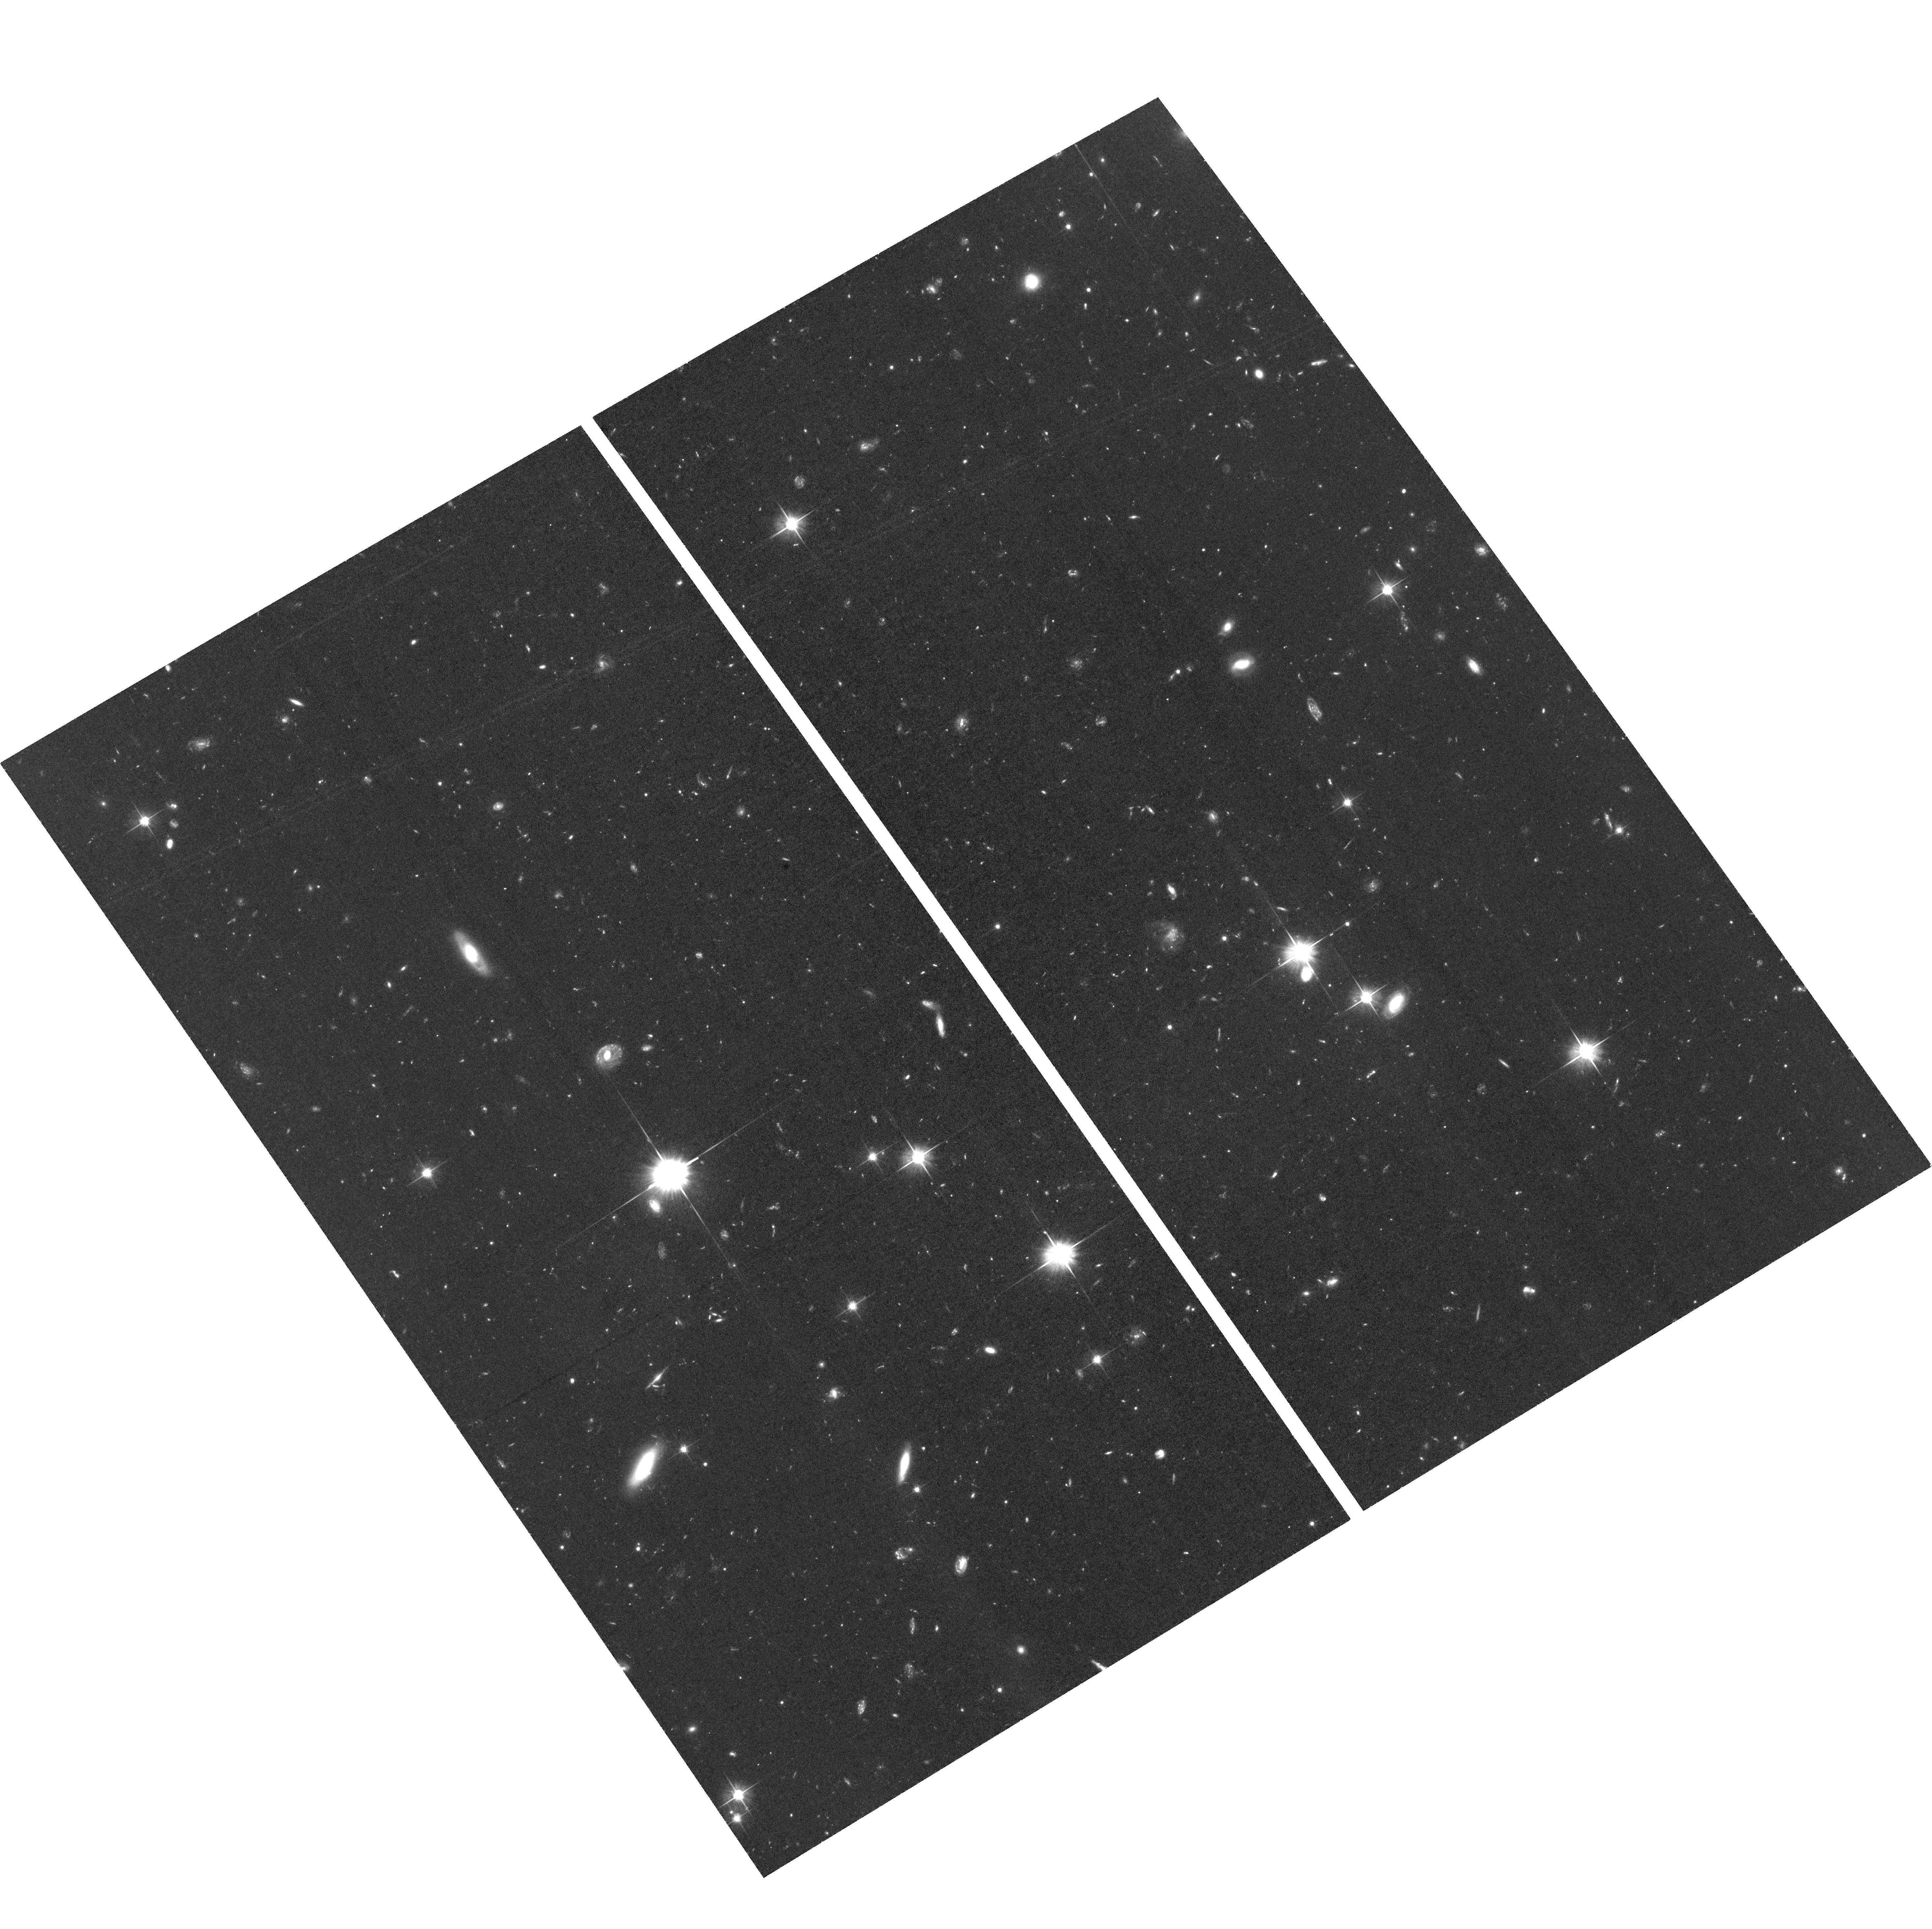
Target: JWST-NEP-TDF
Instrument: ACS/WFC
Filter: F606W
Exposure: 2.6 h
Observation ID: hst_16793_03_acs_wfc_f606w_jemn03

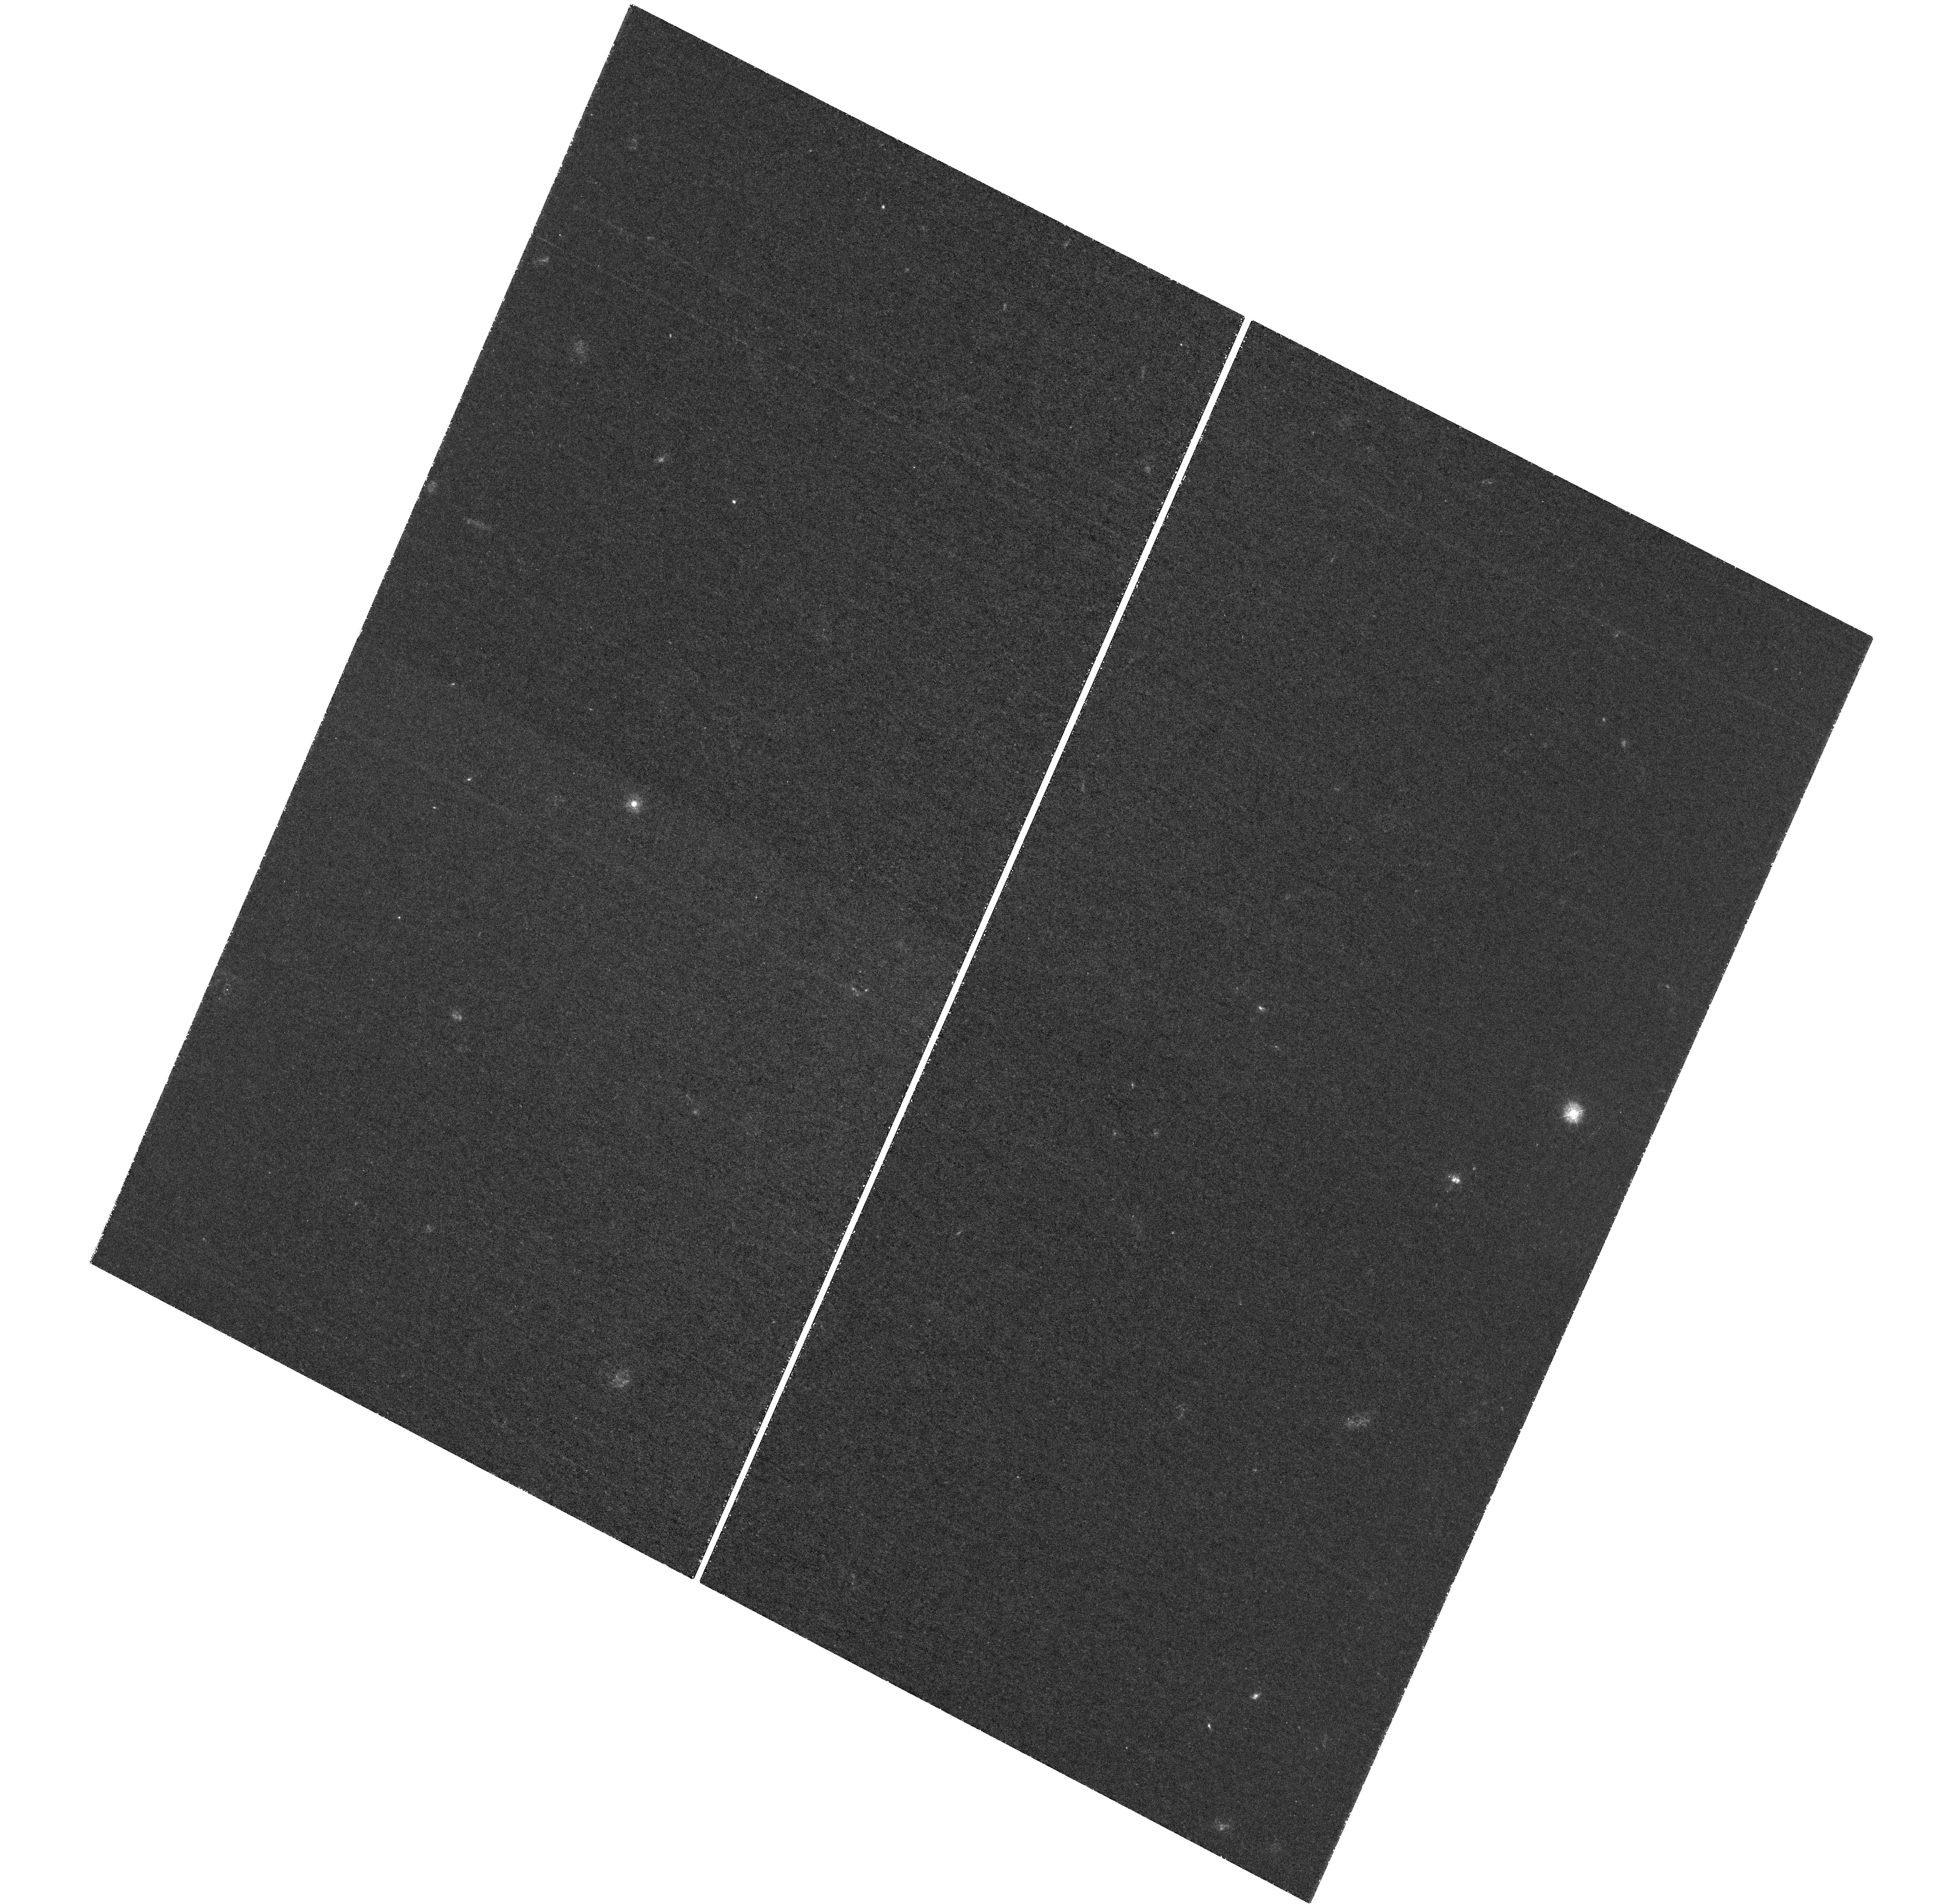
Target: field at RA 260.521°, Dec 65.880°
Instrument: WFC3/UVIS
Filter: F275W
Exposure: 5.9 h
Observation ID: hst_16793_05_wfc3_uvis_f275w_iemn05

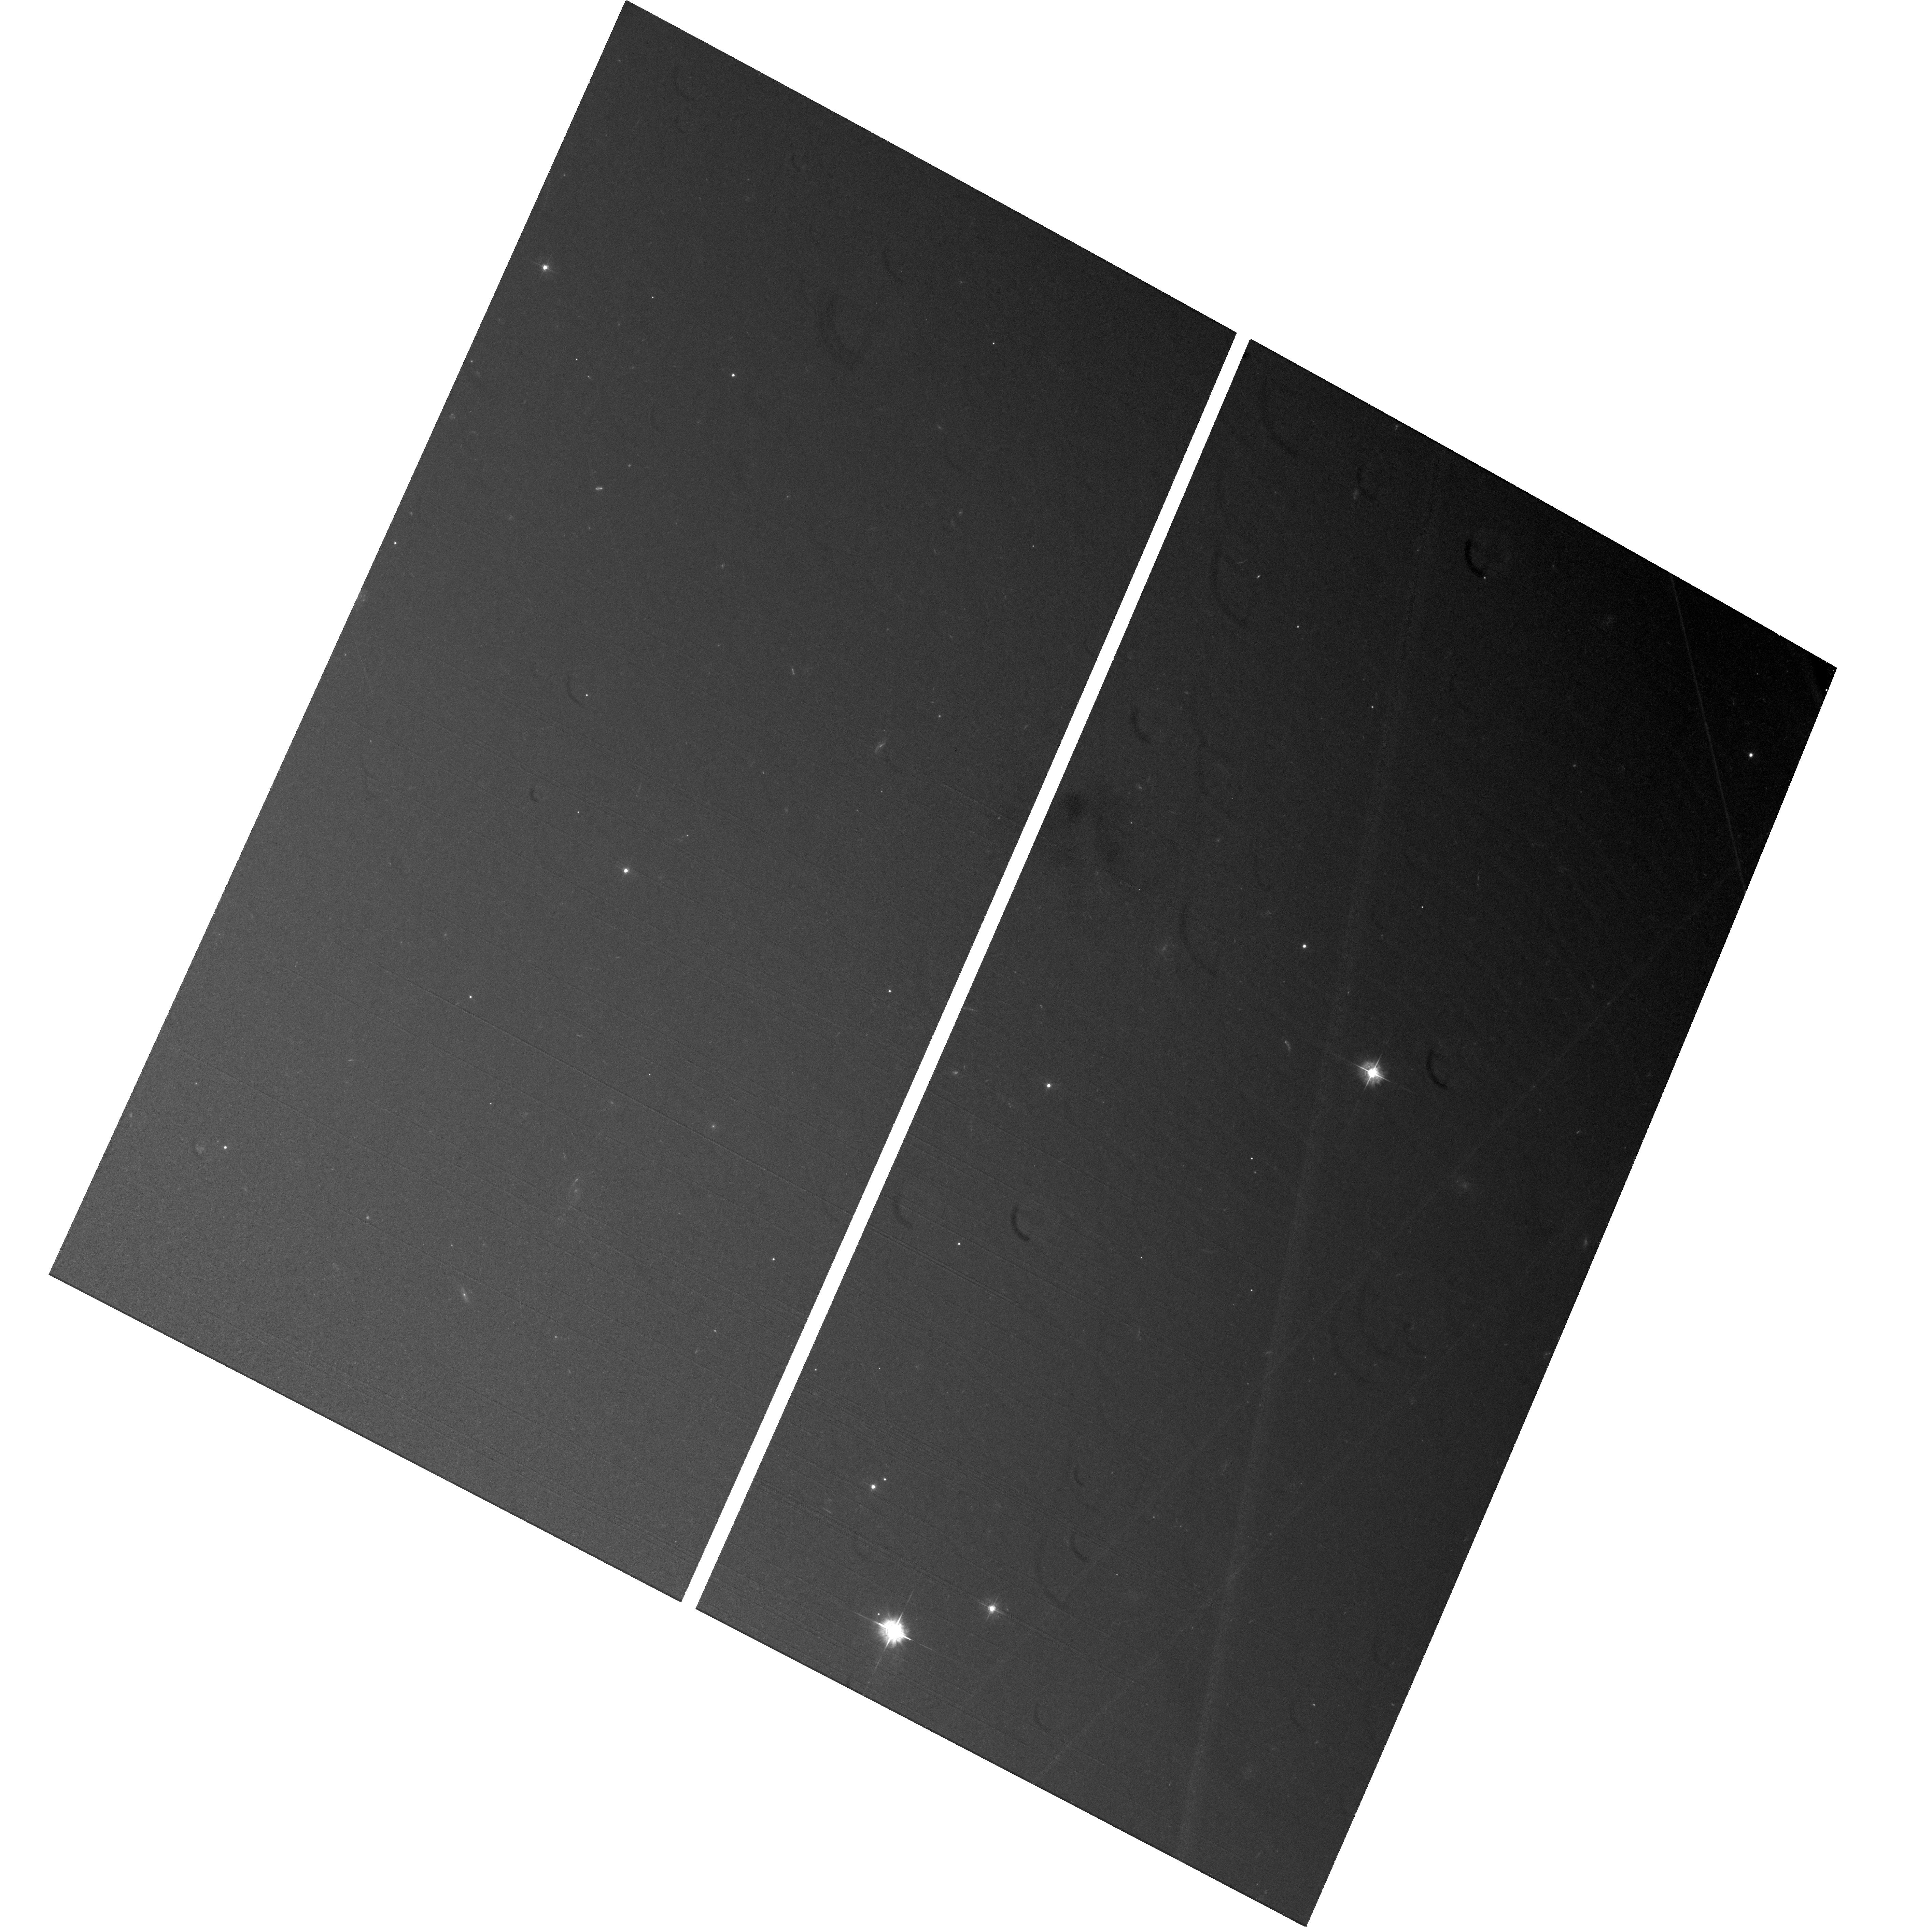
Target: JWST-NEP-TDF
Instrument: ACS/WFC
Filter: F435W
Exposure: 2.6 h
Observation ID: hst_16793_04_acs_wfc_f435w_jemn04

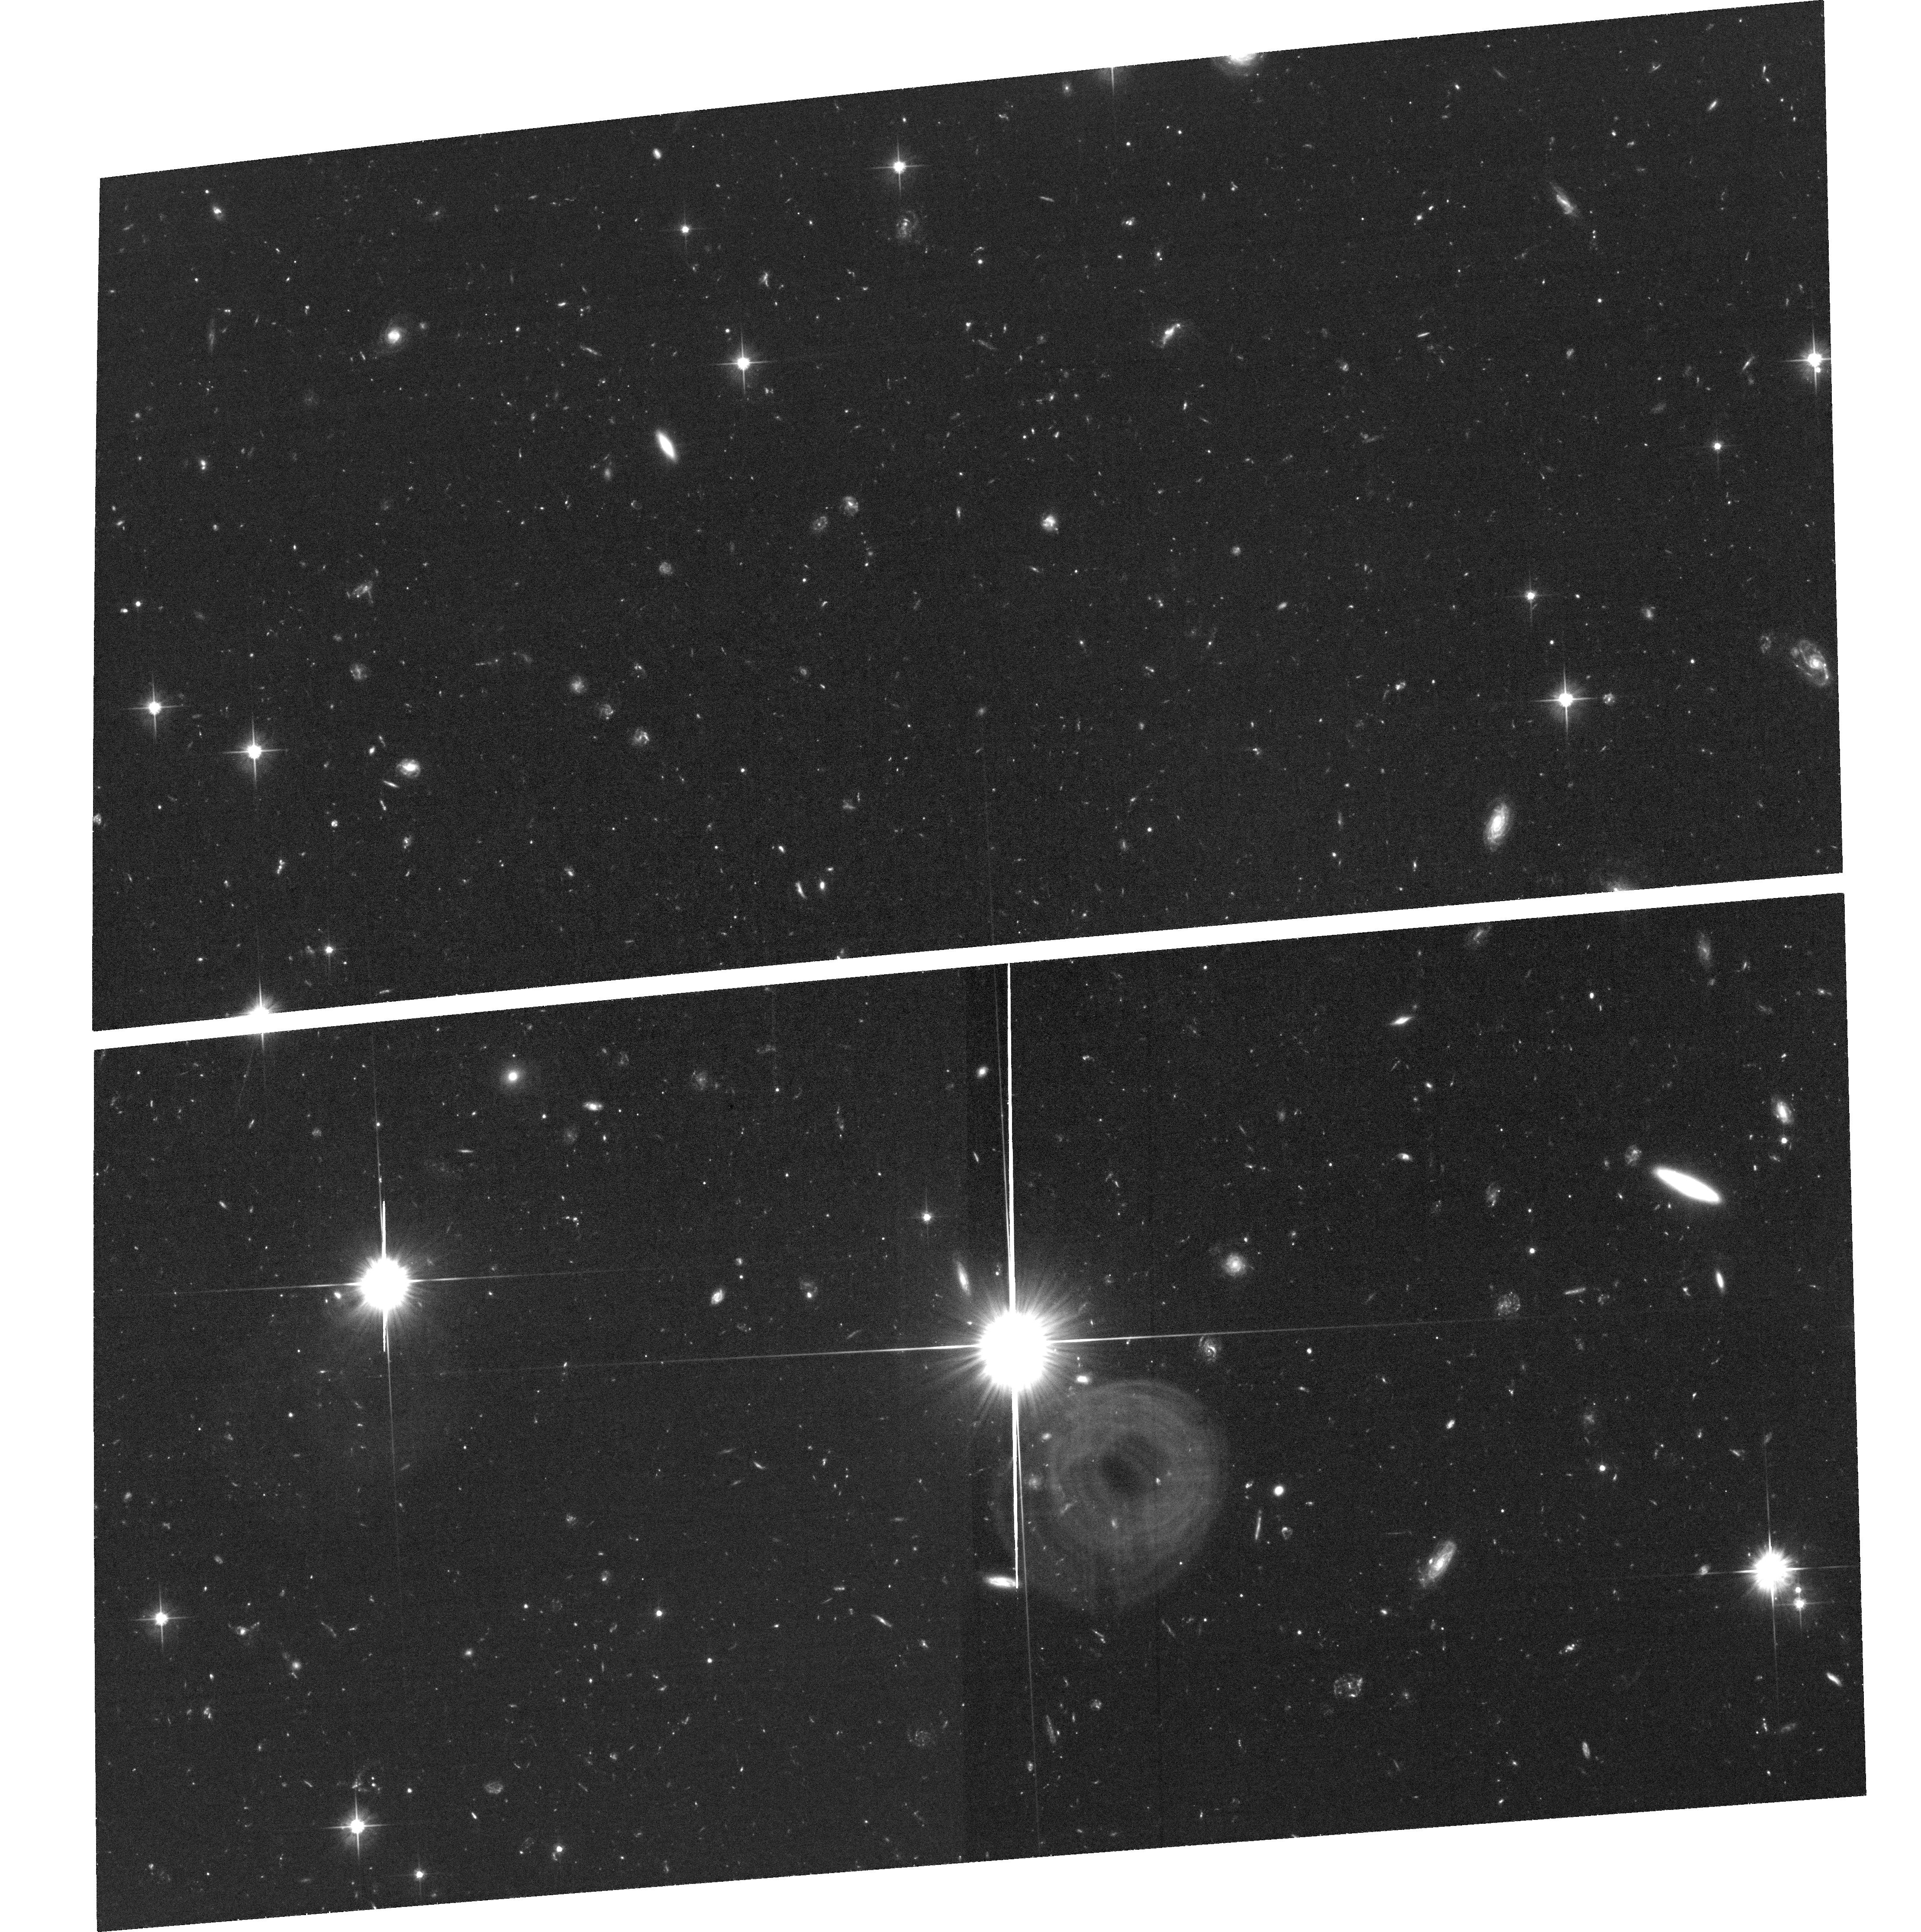
Target: JWST-NEP-TDF
Instrument: ACS/WFC
Filter: F606W
Exposure: 2.6 h
Observation ID: hst_16793_02_acs_wfc_f606w_jemn02

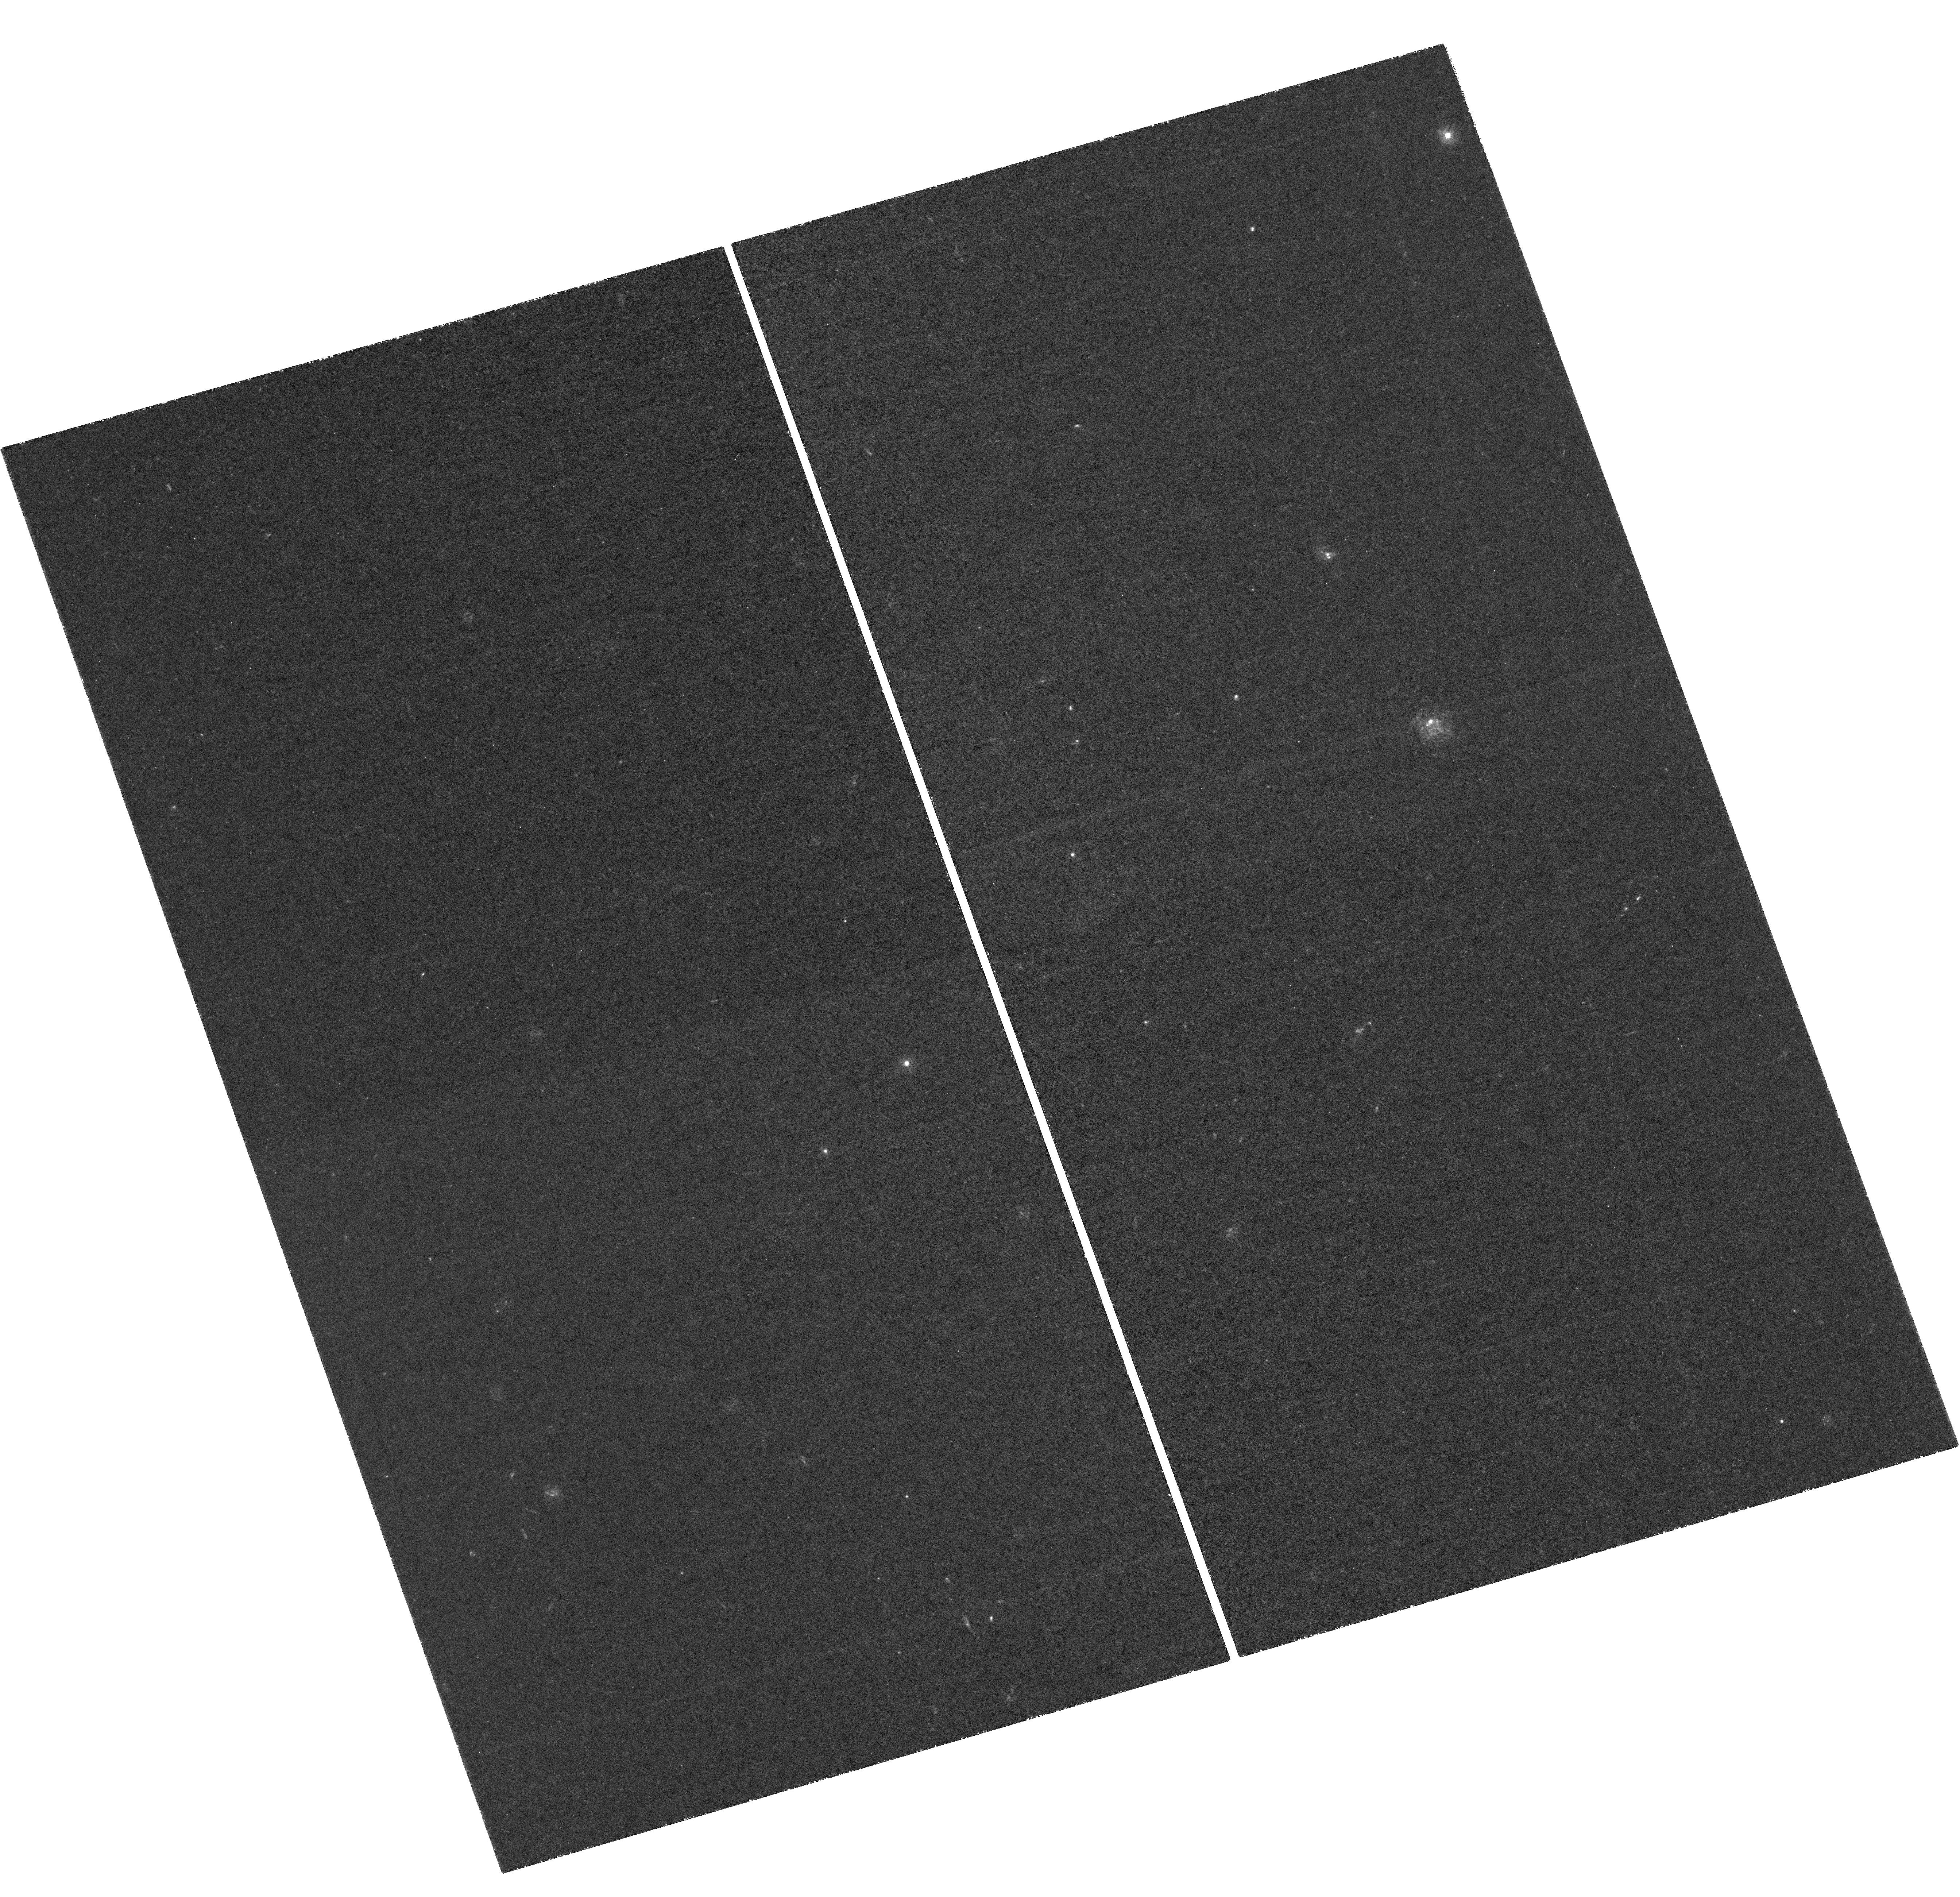
Target: field at RA 260.733°, Dec 65.742°
Instrument: WFC3/UVIS
Filter: F275W
Exposure: 5.8 h
Observation ID: hst_16793_01_wfc3_uvis_f275w_iemn01

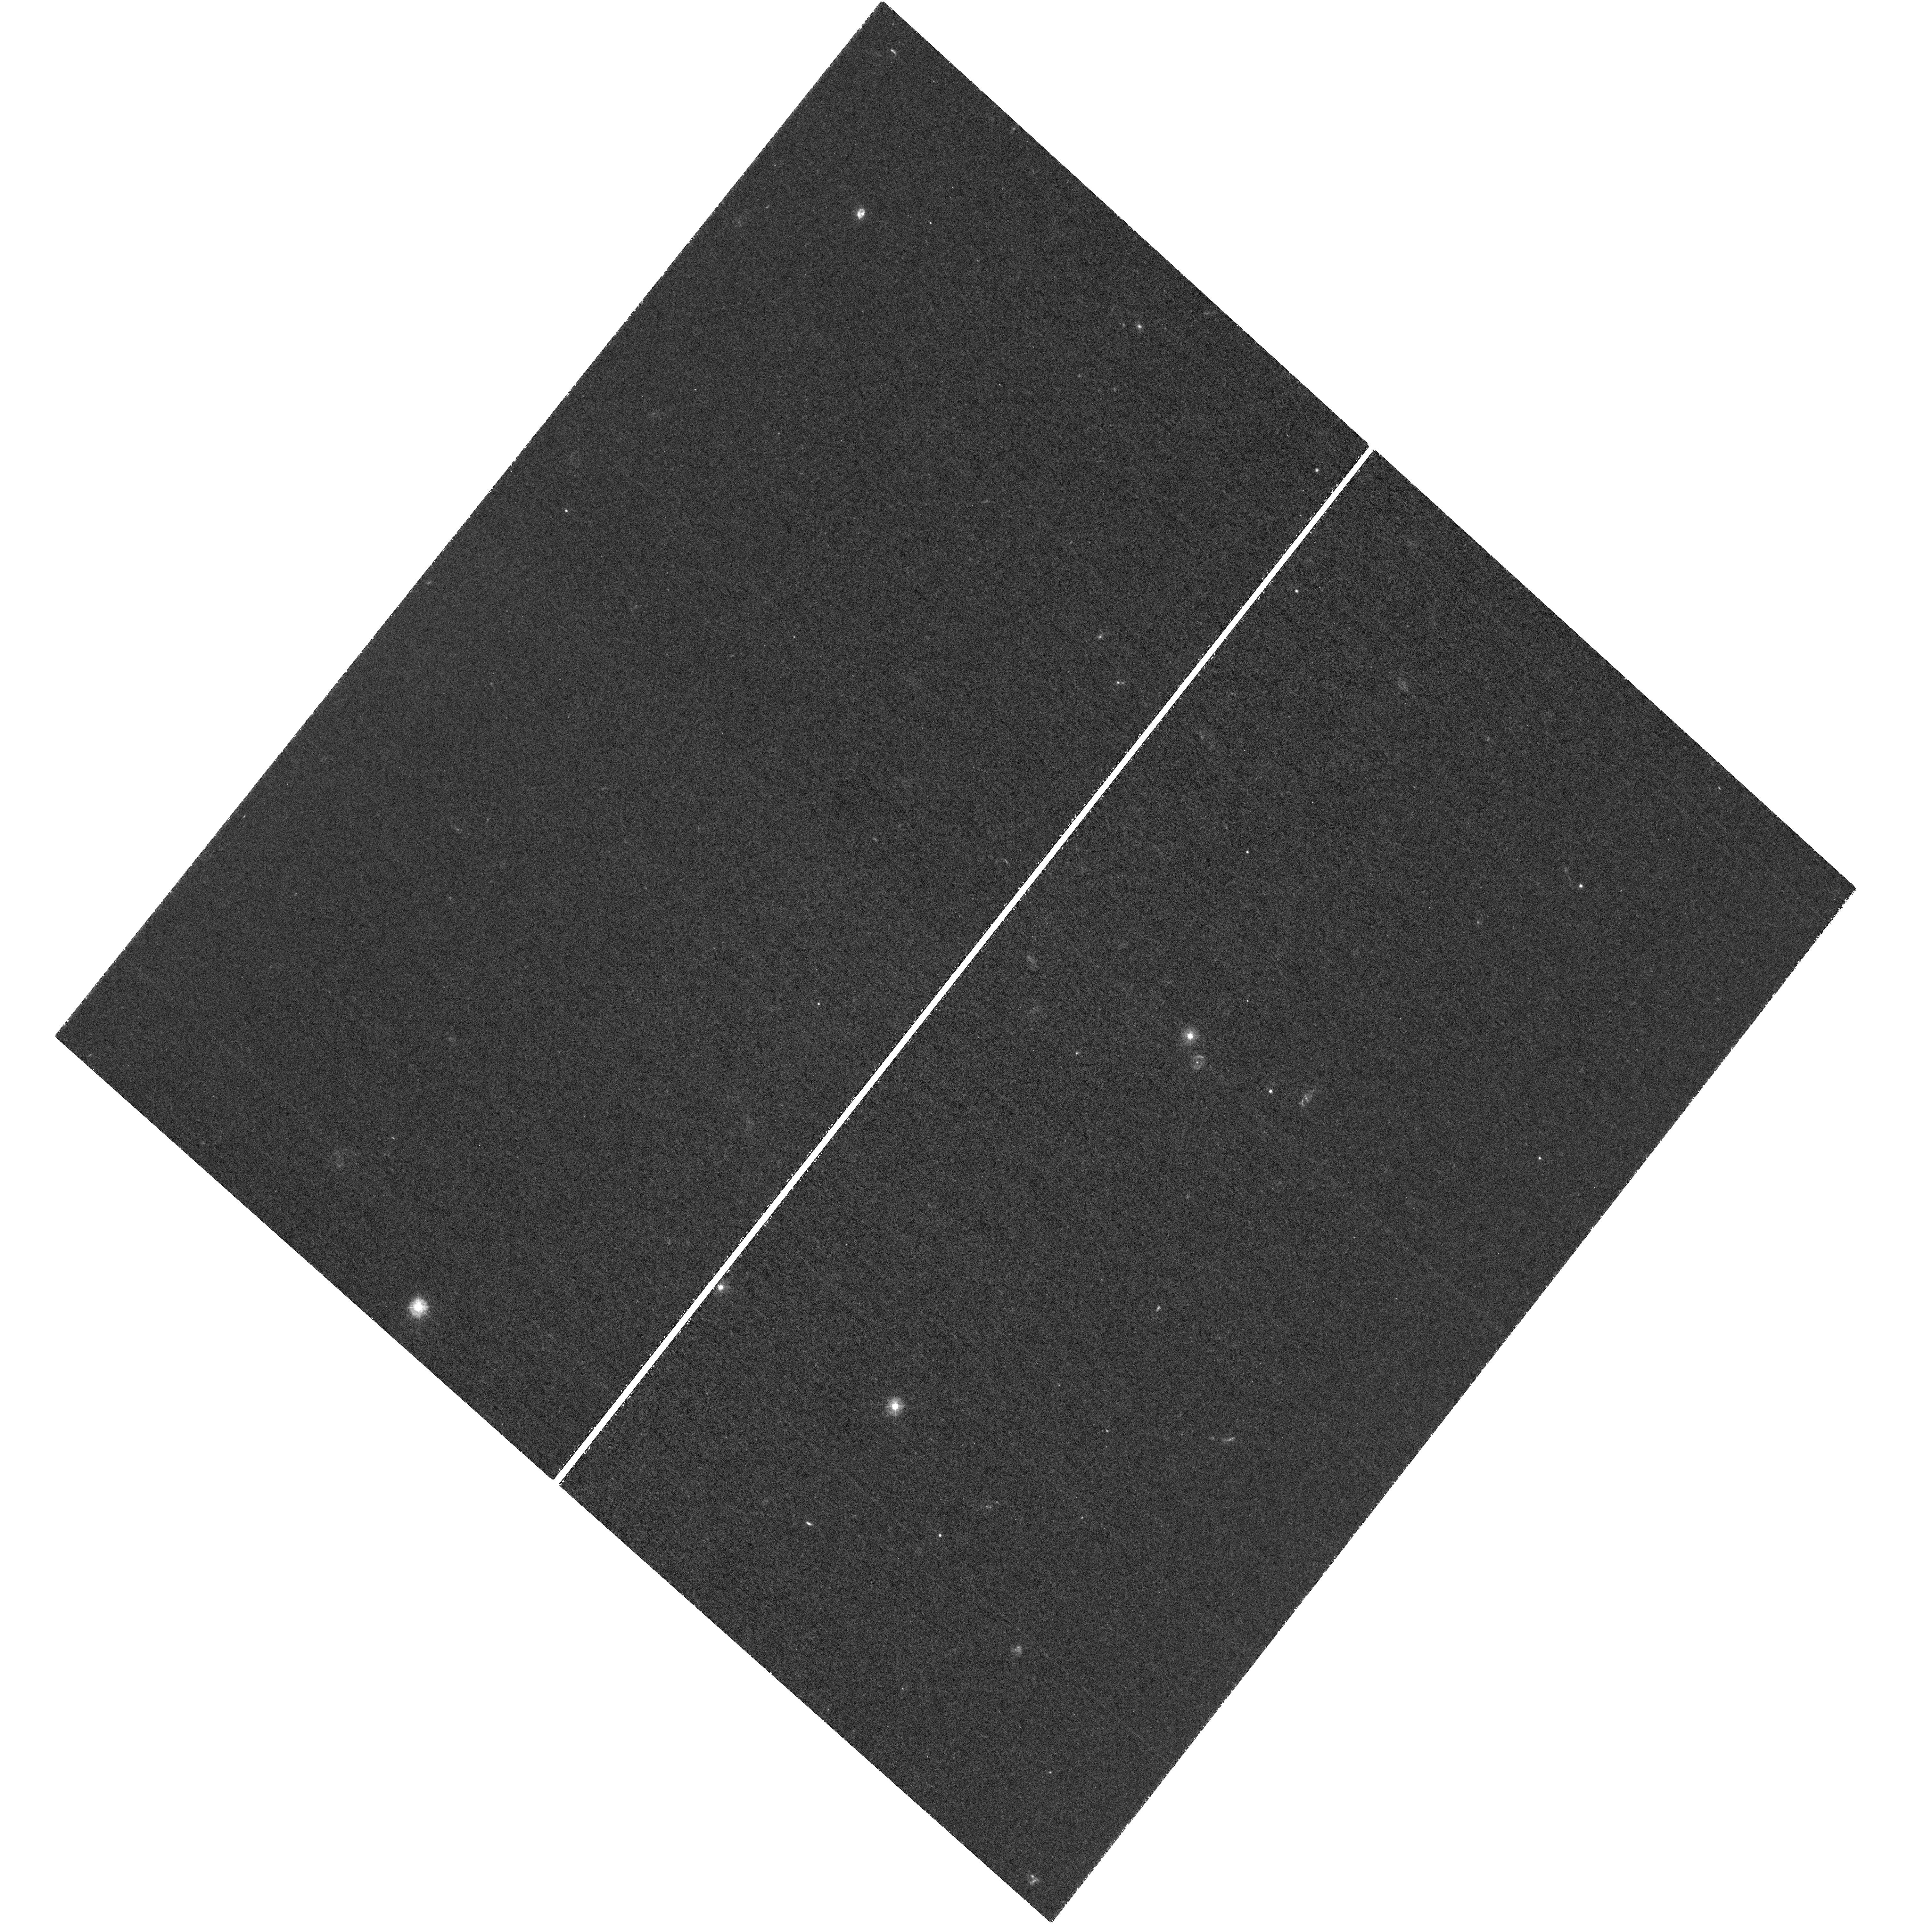
Target: field at RA 260.907°, Dec 65.784°
Instrument: WFC3/UVIS
Filter: F275W
Exposure: 5.9 h
Observation ID: hst_16793_02_wfc3_uvis_f275w_iemn02

TREASUREHUNT: Hubbles UV-Visible treasury imaging of the JWST NEP Time-Domain Field (PI: Jansen, Rolf A.)

We propose to complete the near-contiguous UV-Visible imaging of the JWST NEP Time-Domain Field, the best field within the JWST Continuous Viewing Zones to conduct deep and wide extragalactic JWST surveys at arbitrary cadence or orientation. This recently developed, ~14' diameter time-domain field near the North Ecliptic Pole (1) is devoid of sources brighter than m_AB ~ 16 mag at 2-4 micron that would deeply saturate JWST/NIRCam, (2) has the lowest possible zodiacal foreground, (3) has low Galactic foreground extinction, and (4) has a wealth of deep ground- and space-based ancillary data from X-ray through radio. Deep UV-Visible HST imaging to m_AB ~ 28 mag exists for the inner ~9' diameter portion of this field. Completing the coverage of the NEP Time-Domain Field to the same depth, in combination with extant data, allows the community to: (1) Establish a baseline UV-Visible detection image at ~0.07" FWHM at wavelengths inaccessible to JWST, and map transients and moving objects in areas of 2- and 3-epoch overlap; (2) Identify rest-frame UV-bright objects at z < 6 that would contaminate JWST ultra-high-z galaxy samples; (3) Identify galaxies with steep intrinsic UV-Visible SEDs indicative of (weak)AGN, assess the escape of LyC photons at 2 < z < 3, and place limits on that escape and IGM porosity at z < ~3.5; and (4) Study mass assembly and evolution of all significantly resolved UV-bright galaxies at z < 6 on a 'pixel-by- pixel' basis. In order to maximize the scientific return of early-release JWST science, it is critical to image this field in the UV-Visible while HST is still in its prime and before commencement of JWST observations in 2022.